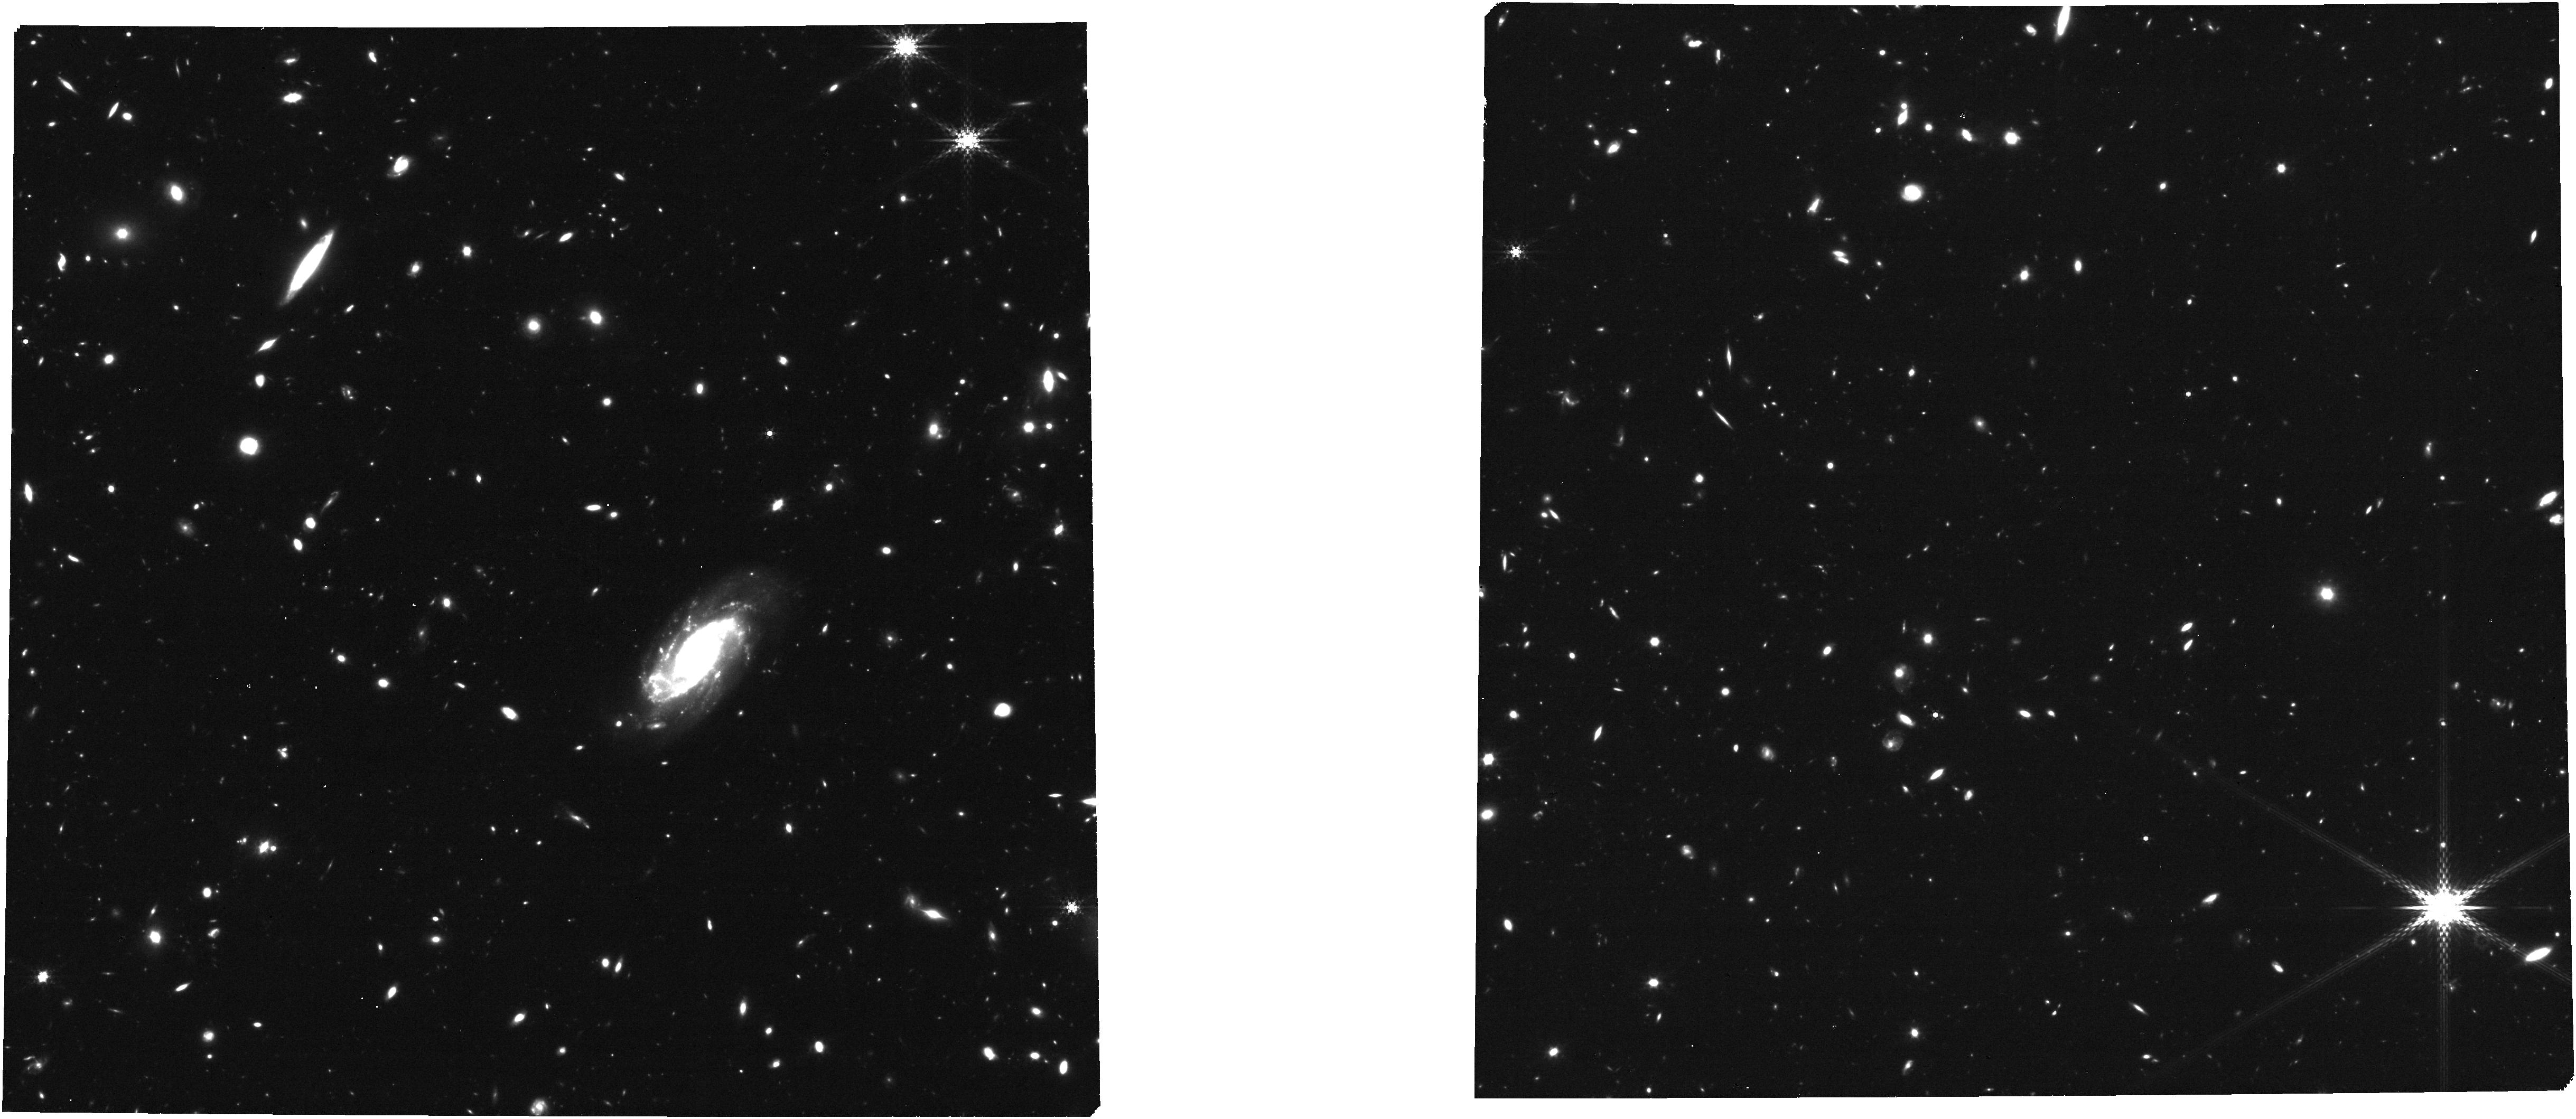
Target: P2-GO-2674-FINAL-CAT
Instrument: NIRCAM
Filter: F410M
Exposure: 53 min
Observation ID: jw02674-o002_t002_nircam_clear-f410m

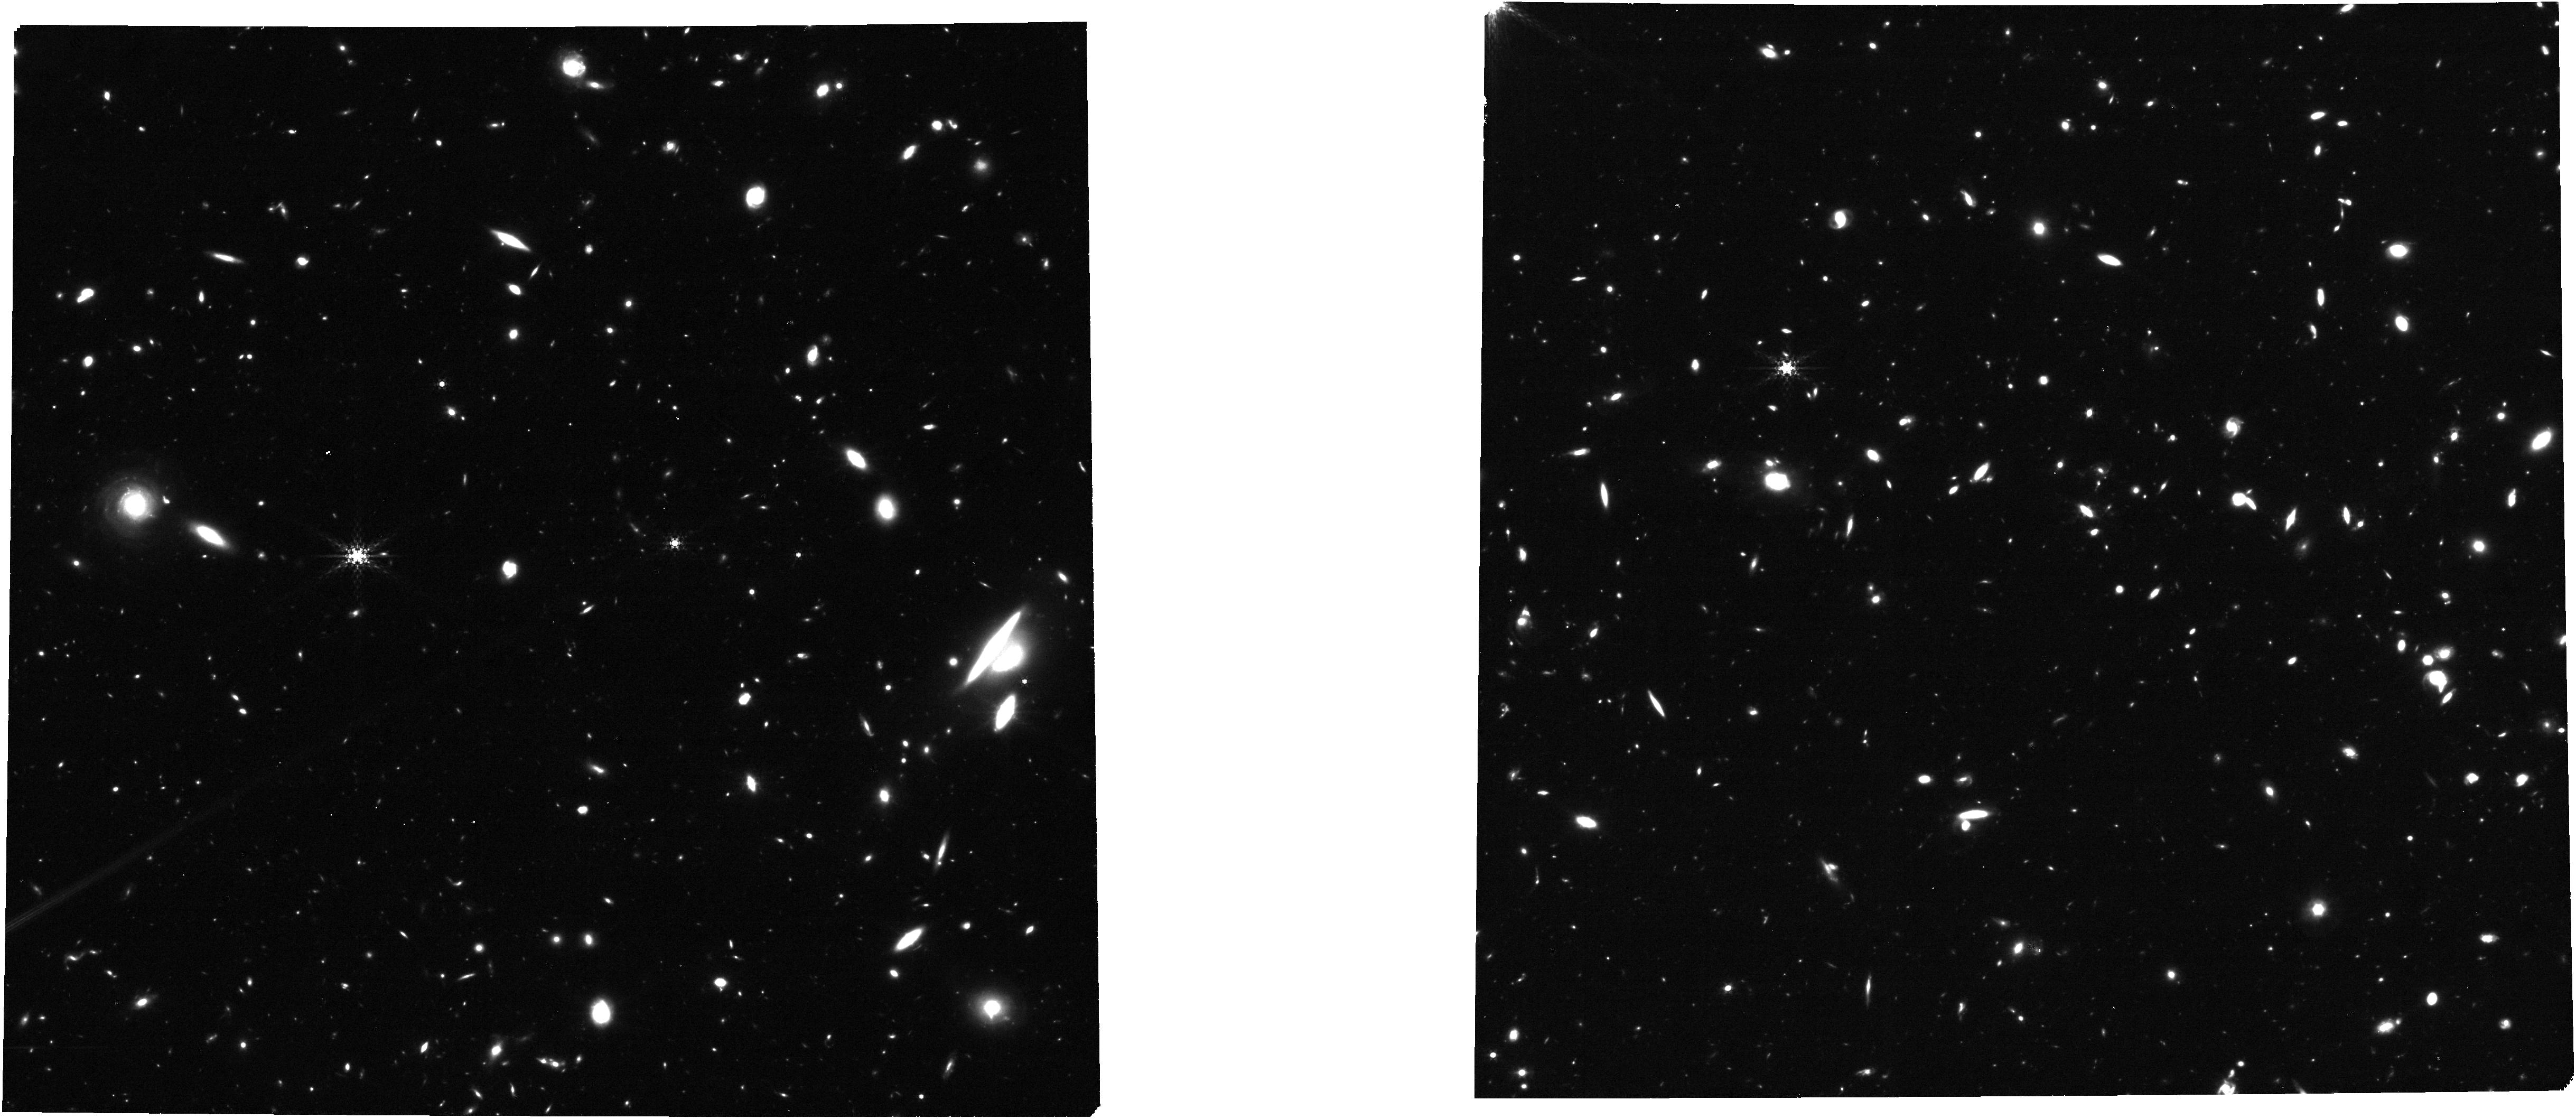
Target: P1-GO-2674-FINAL-CAT
Instrument: NIRCAM
Filter: F410M
Exposure: 53 min
Observation ID: jw02674-o001_t001_nircam_clear-f410m

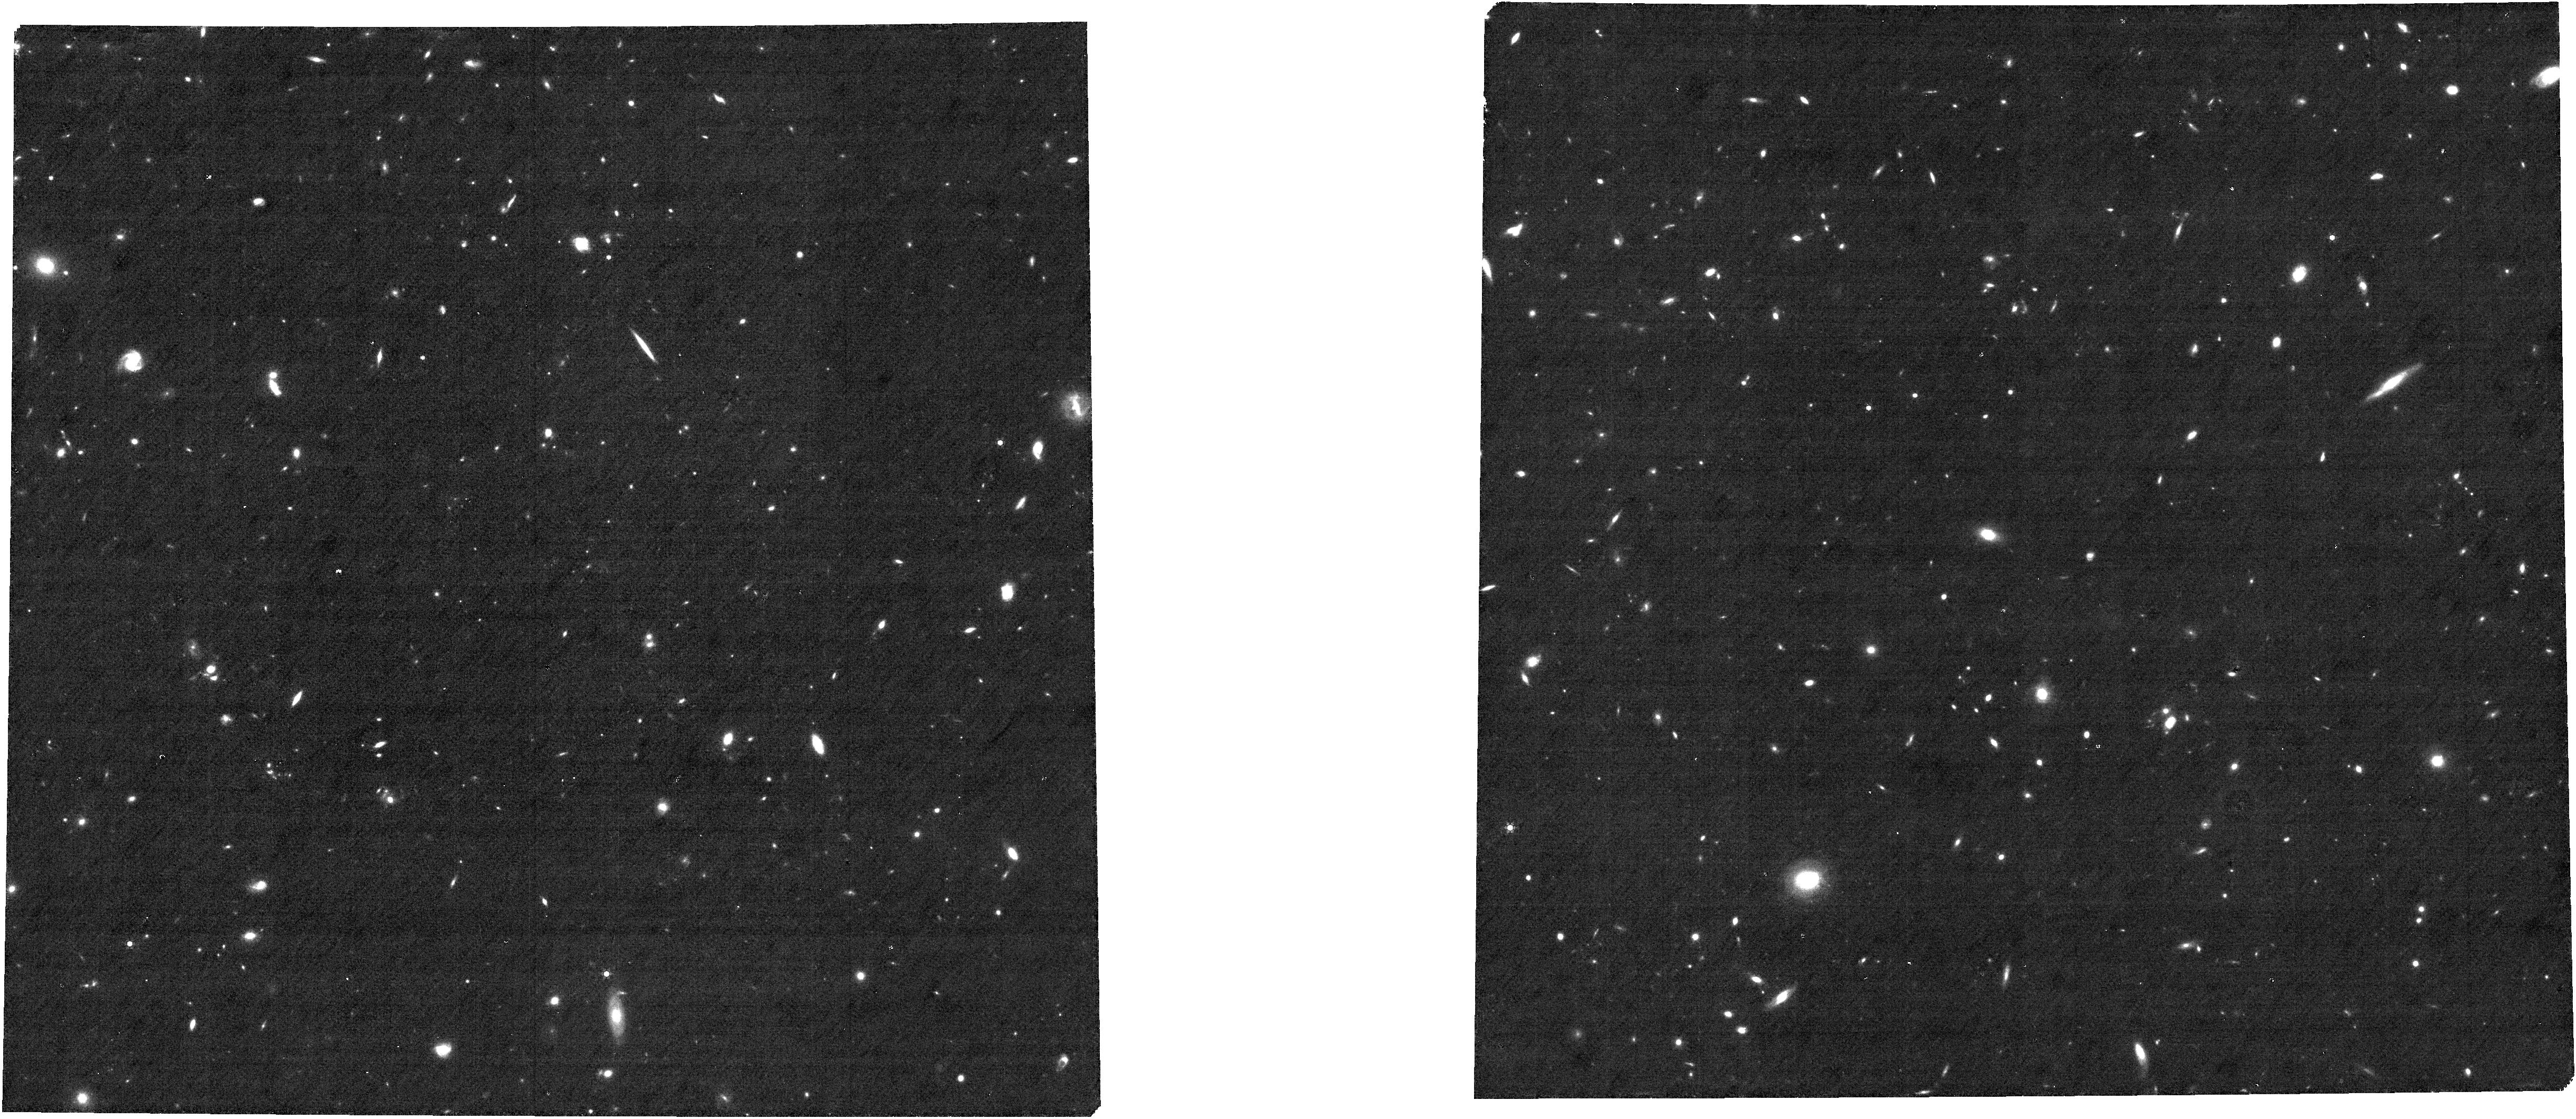
Target: P4-GO-2674-FINAL-CAT
Instrument: NIRCAM
Filter: F444W+F405N
Exposure: 53 min
Observation ID: jw02674-o004_t004_nircam_f405n-f444w

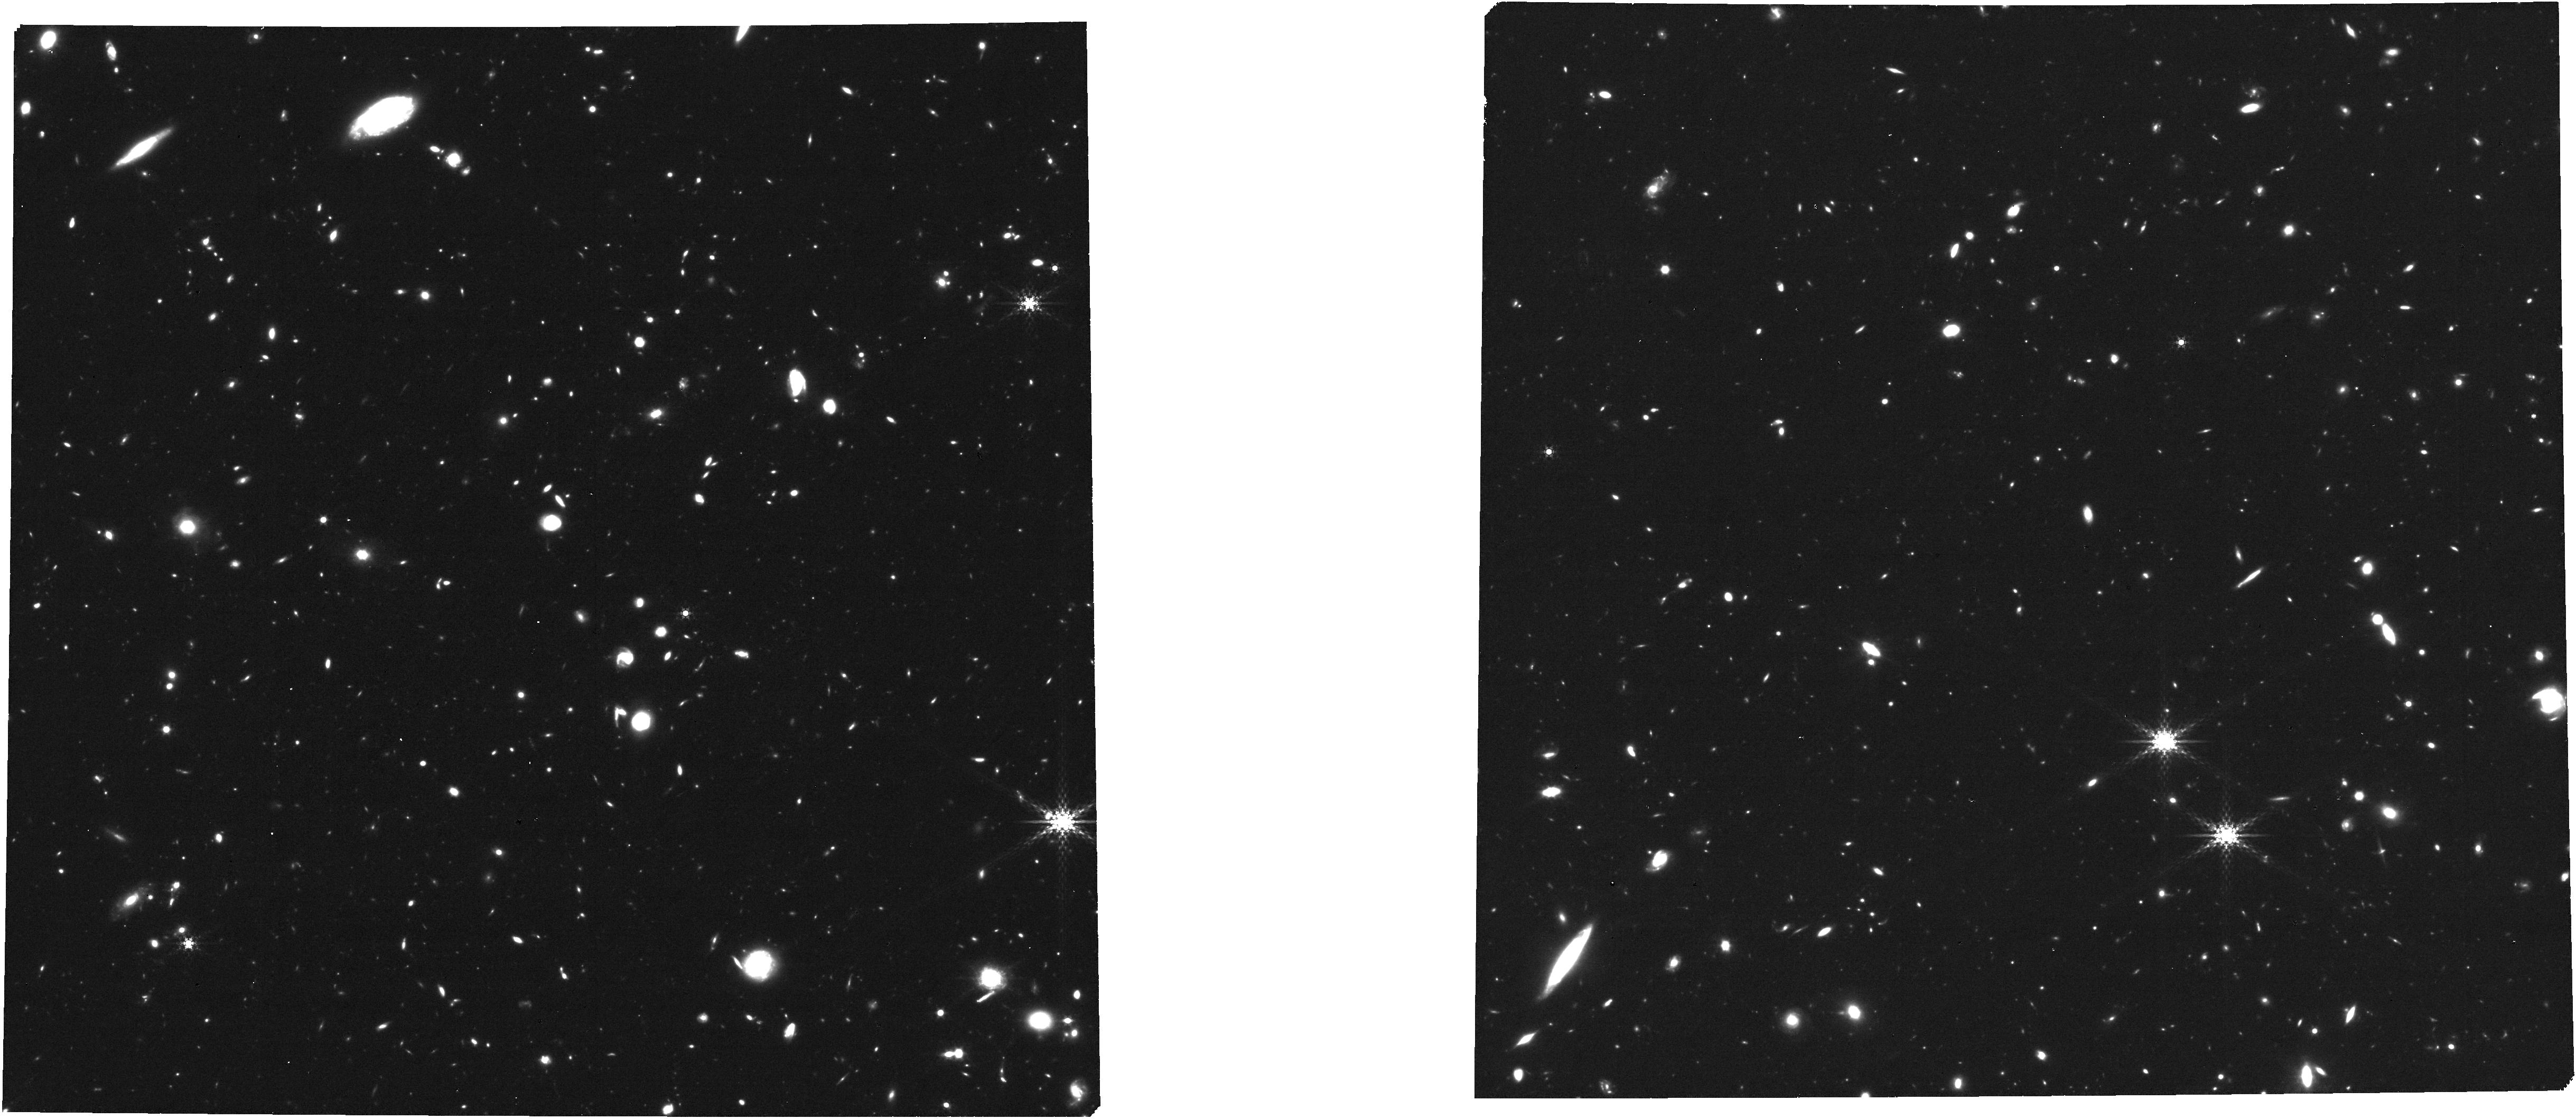
Target: P3-GO-2674-FINAL-CAT
Instrument: NIRCAM
Filter: F410M
Exposure: 53 min
Observation ID: jw02674-o003_t003_nircam_clear-f410m

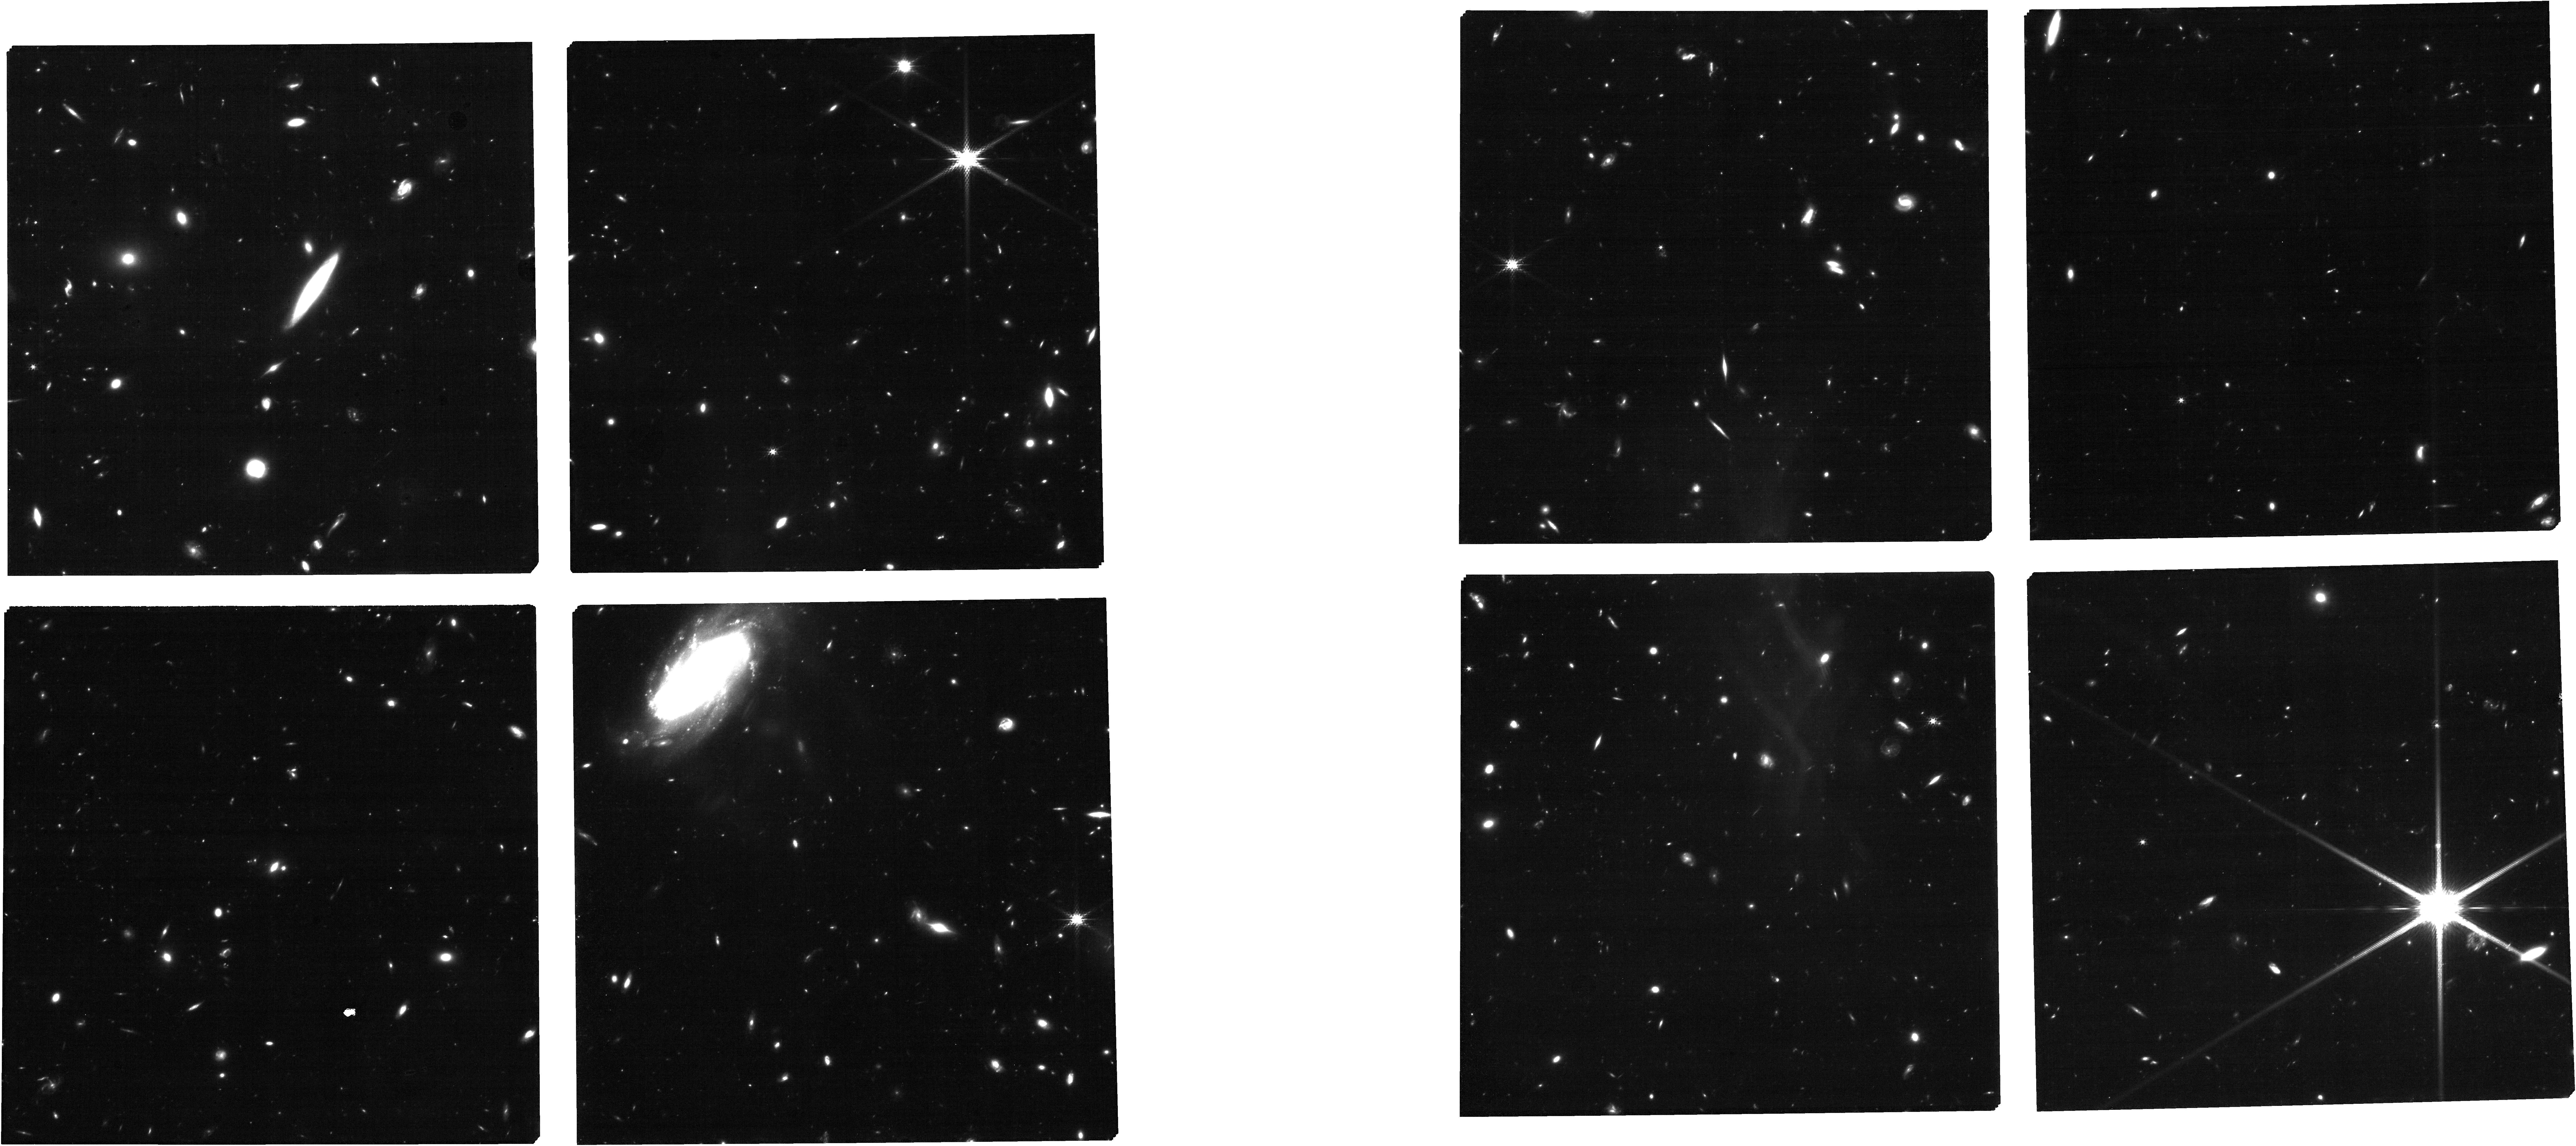
Target: P2-GO-2674-FINAL-CAT
Instrument: NIRCAM
Filter: F182M
Exposure: 53 min
Observation ID: jw02674-o002_t002_nircam_clear-f182m

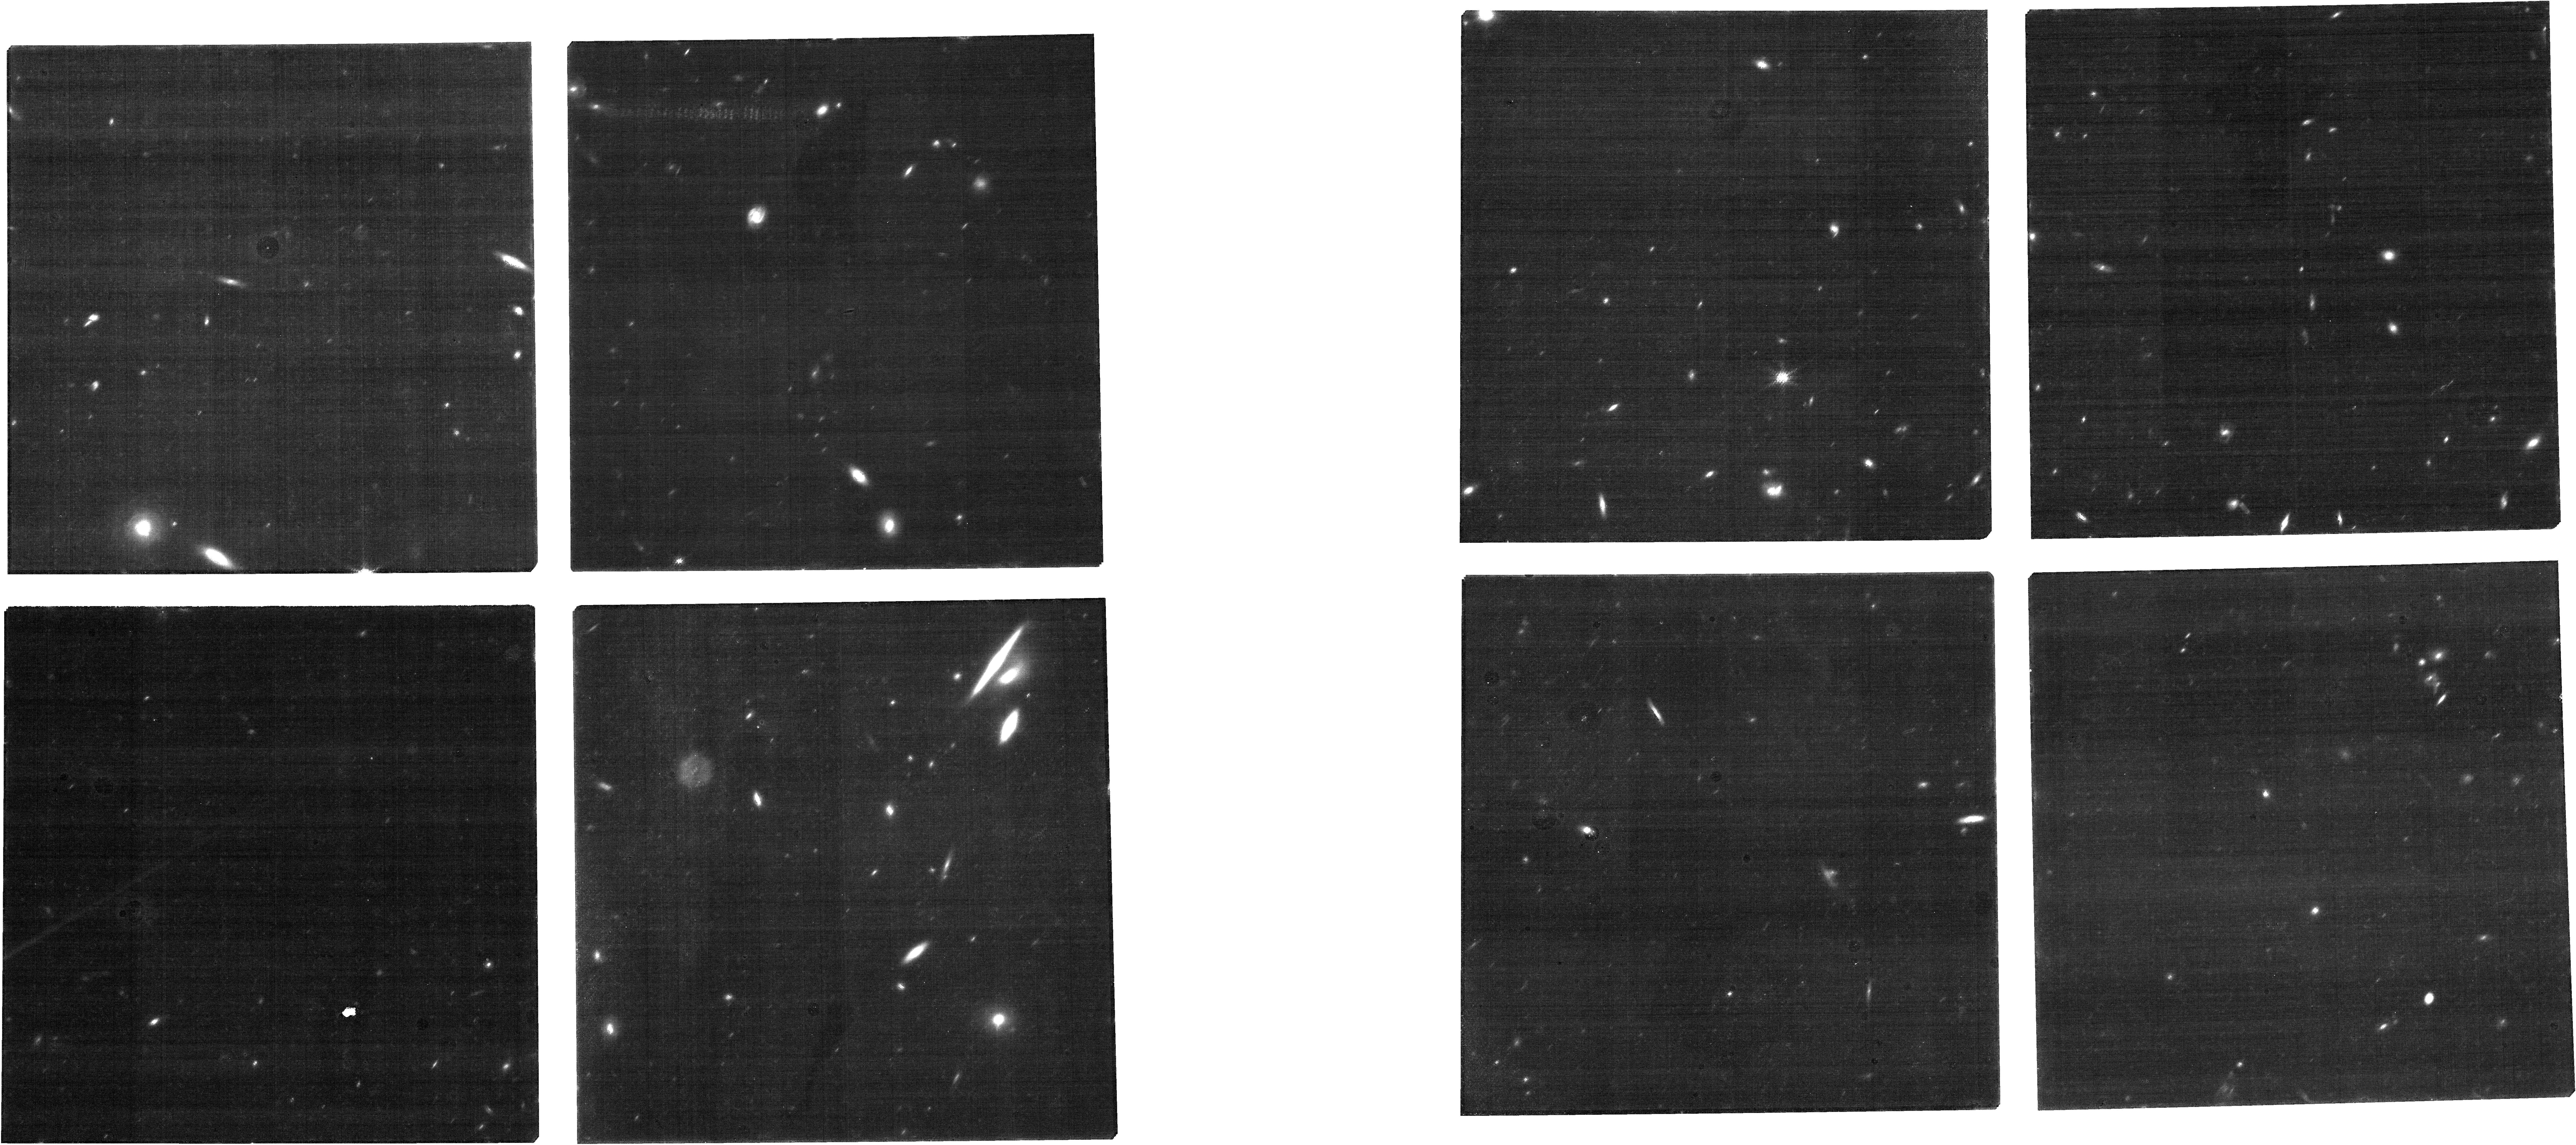
Target: P1-GO-2674-FINAL-CAT
Instrument: NIRCAM
Filter: F187N
Exposure: 53 min
Observation ID: jw02674-o001_t001_nircam_clear-f187n

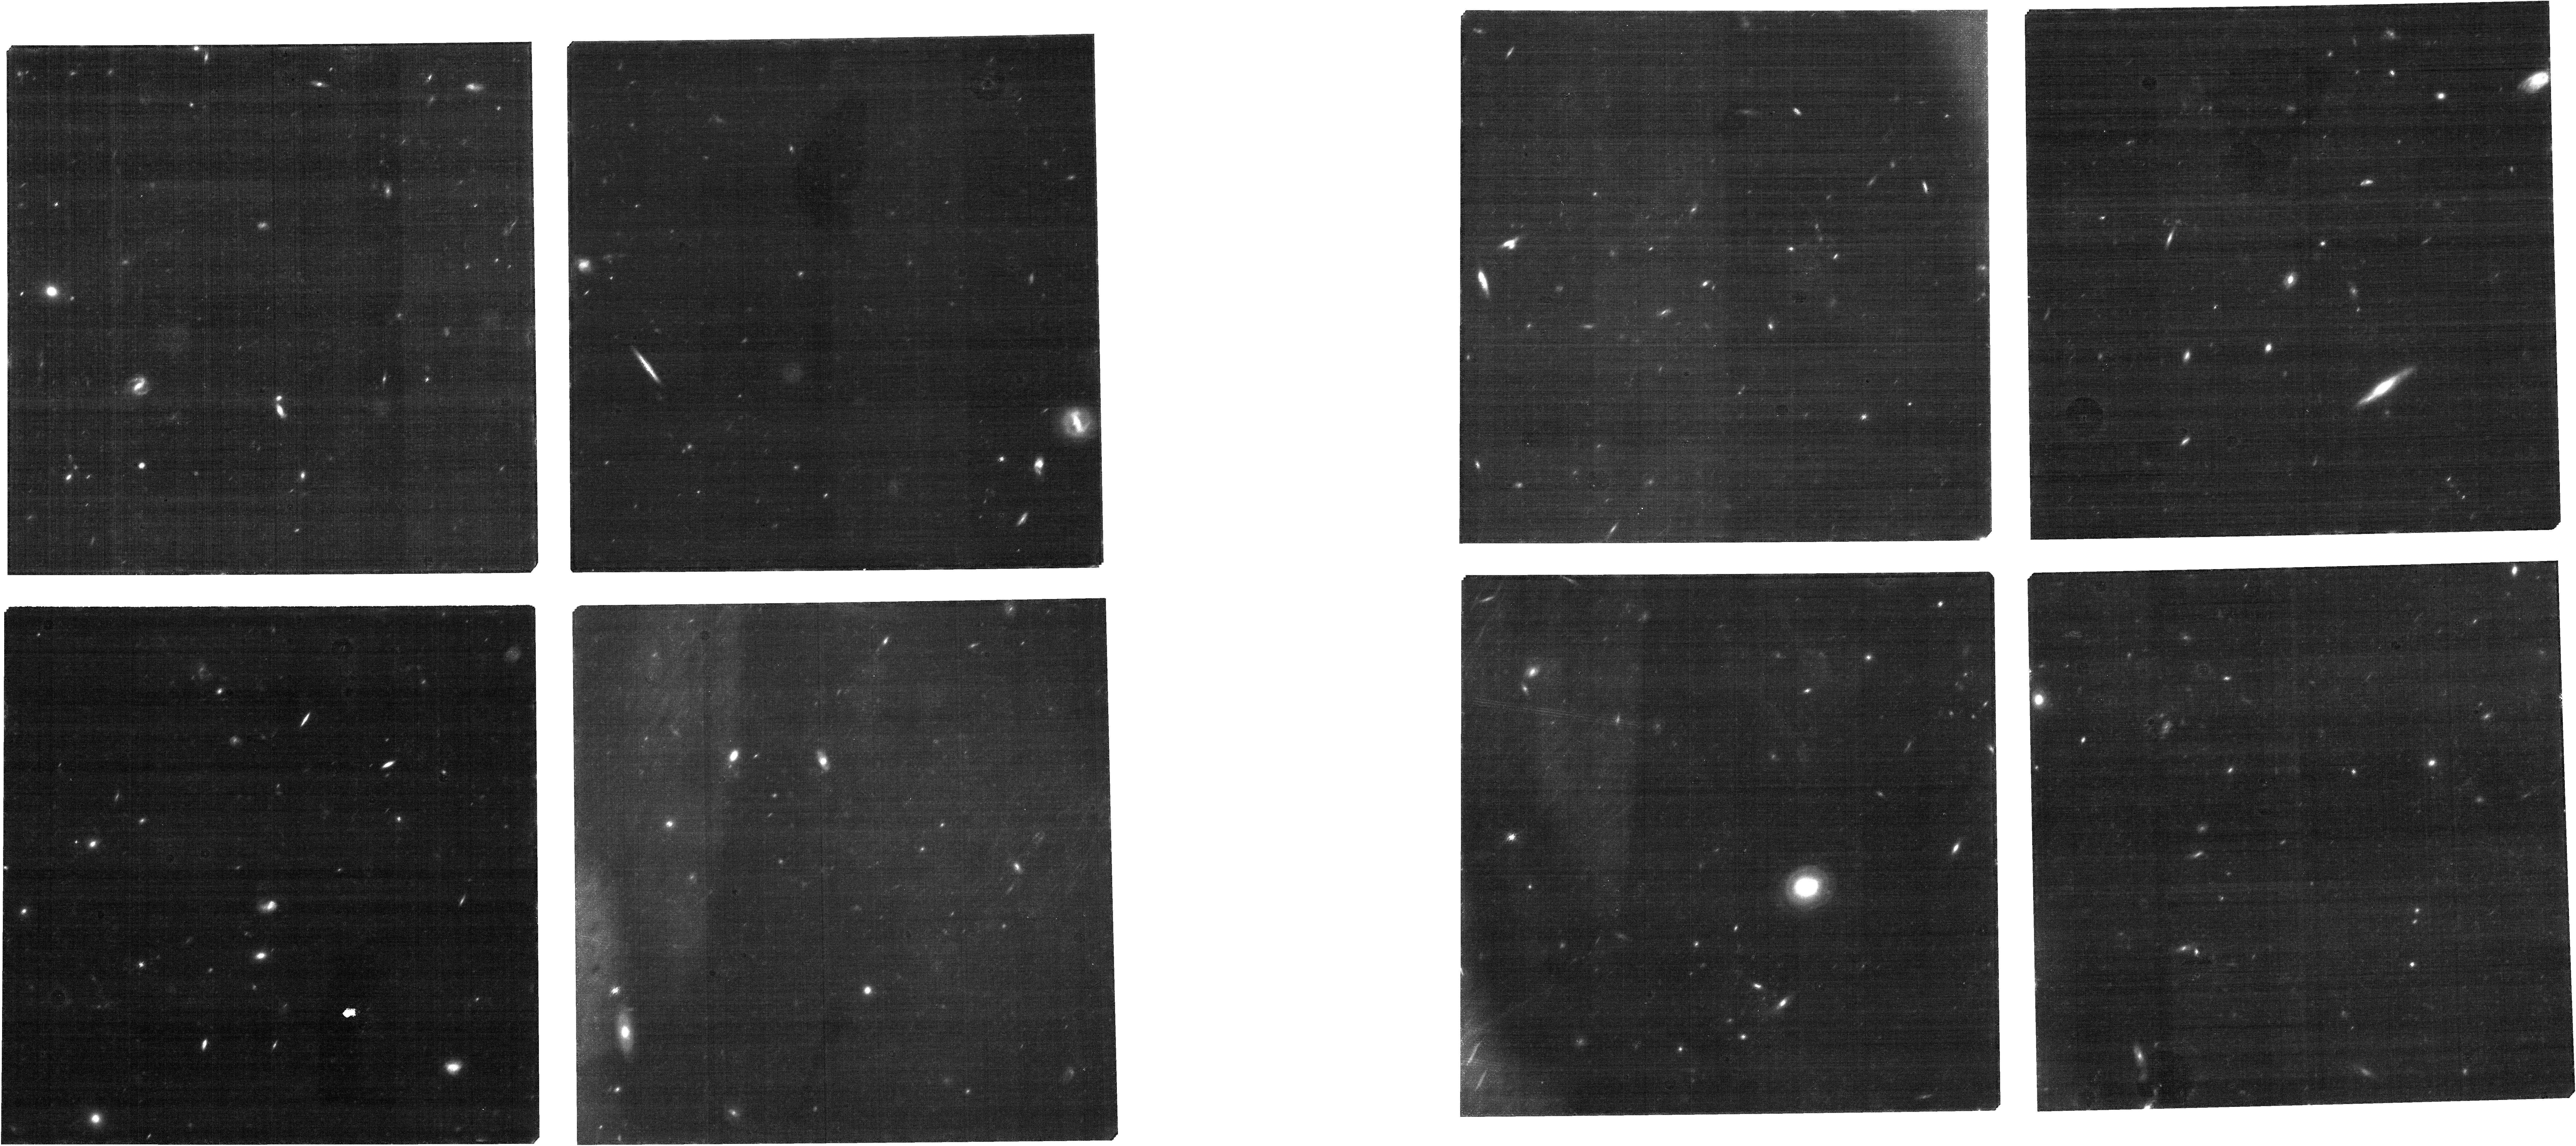
Target: P4-GO-2674-FINAL-CAT
Instrument: NIRCAM
Filter: F187N
Exposure: 53 min
Observation ID: jw02674-o004_t004_nircam_clear-f187n

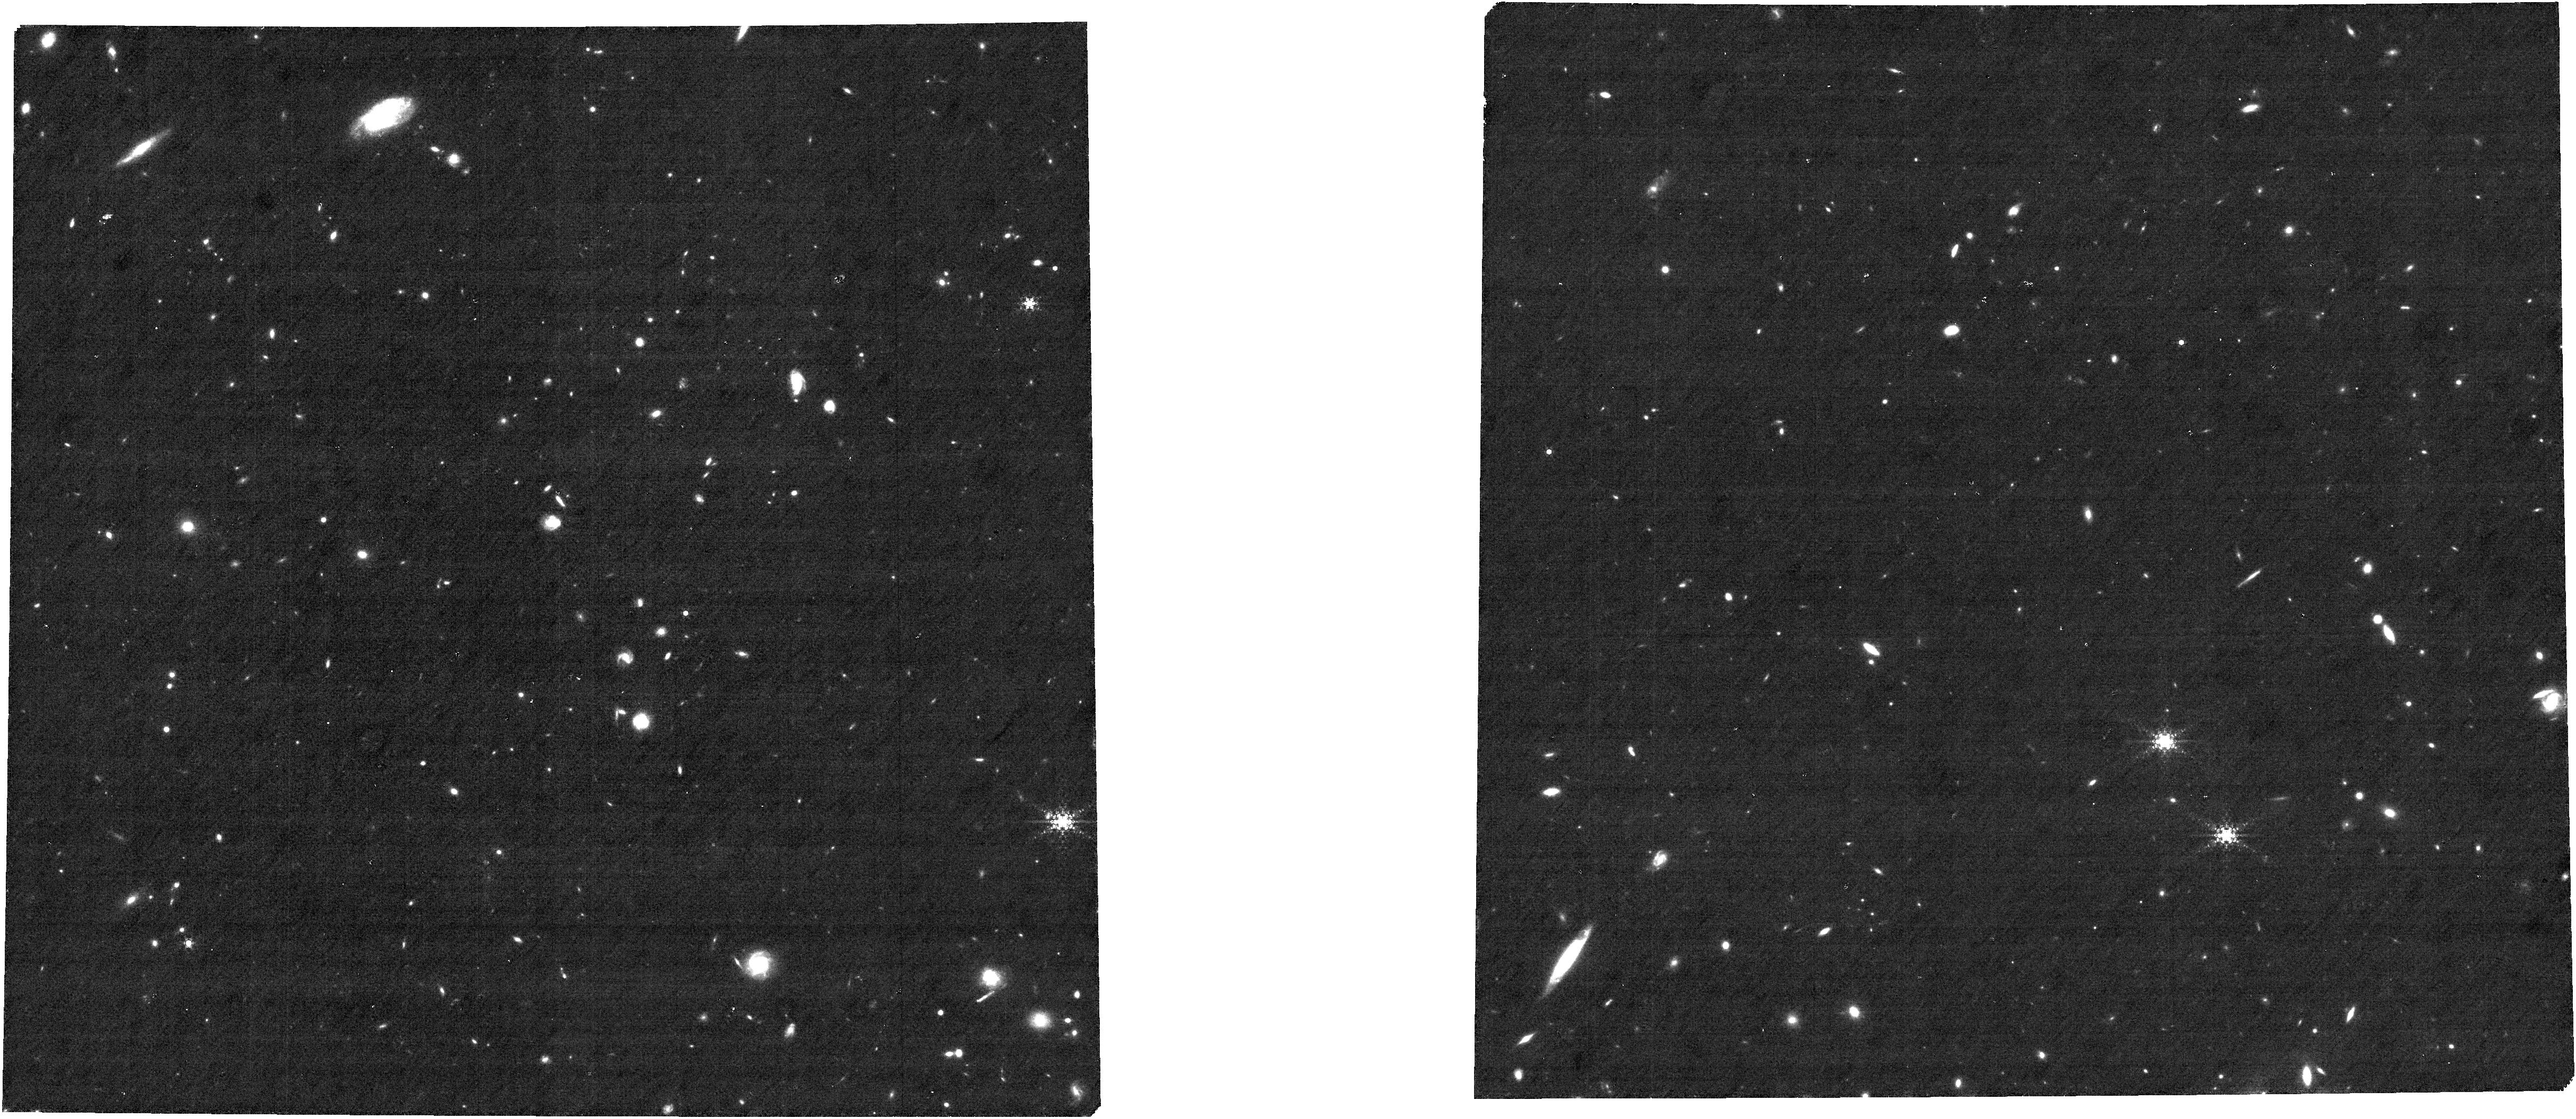
Target: P3-GO-2674-FINAL-CAT
Instrument: NIRCAM
Filter: F444W+F405N
Exposure: 53 min
Observation ID: jw02674-o003_t003_nircam_f405n-f444w

Environmental effects on galaxy evolution in a z=5.2 proto-cluster (PI: Arrabal Haro, Pablo)

Galaxy clusters are the most massive gravitationally bound structures in the Universe and they play a key role in our understanding of structure formation and galaxy evolution. The particular conditions of these high density environments can have a significant effect on the evolution of galaxies. Previous studies have reported systematic differences in SFR, age and mass between field galaxies and galaxies in large clusters at z<2.5. However, we know little about how overdense environments affect the evolution of galaxies at z > 3. We propose to use 15 h of NIRSpec and NIRCam parallel observations to measure optical nebular line emission properties for a well-defined sample of proto-cluster galaxies at z=5.2. Our target sample contains 11 spectroscopically confirmed members of the proto-cluster and 15 new candidates with accurate photometric redshifts, as well as 66 other field galaxies at similar redshifts, in order to: 1) use emission line diagnostics and stellar population modeling to directly compare properties of galaxies in high- and lower-density environments for the first time at this early cosmic epoch; 2) substantially increase the number of confirmed proto-cluster members, allowing a detailed characterization of the dynamical state of the overdensity, the identification of internal sub-structures through the analysis of the velocity dispersion, and application of cluster evolution formalism to trace the expected evolution of this large proto-cluster with redshift, and its eventual end as a Coma-like cluster at z=0; and 3) compare the Ly-alpha escape fraction for z~5 galaxies in and out of the proto-cluster environment.